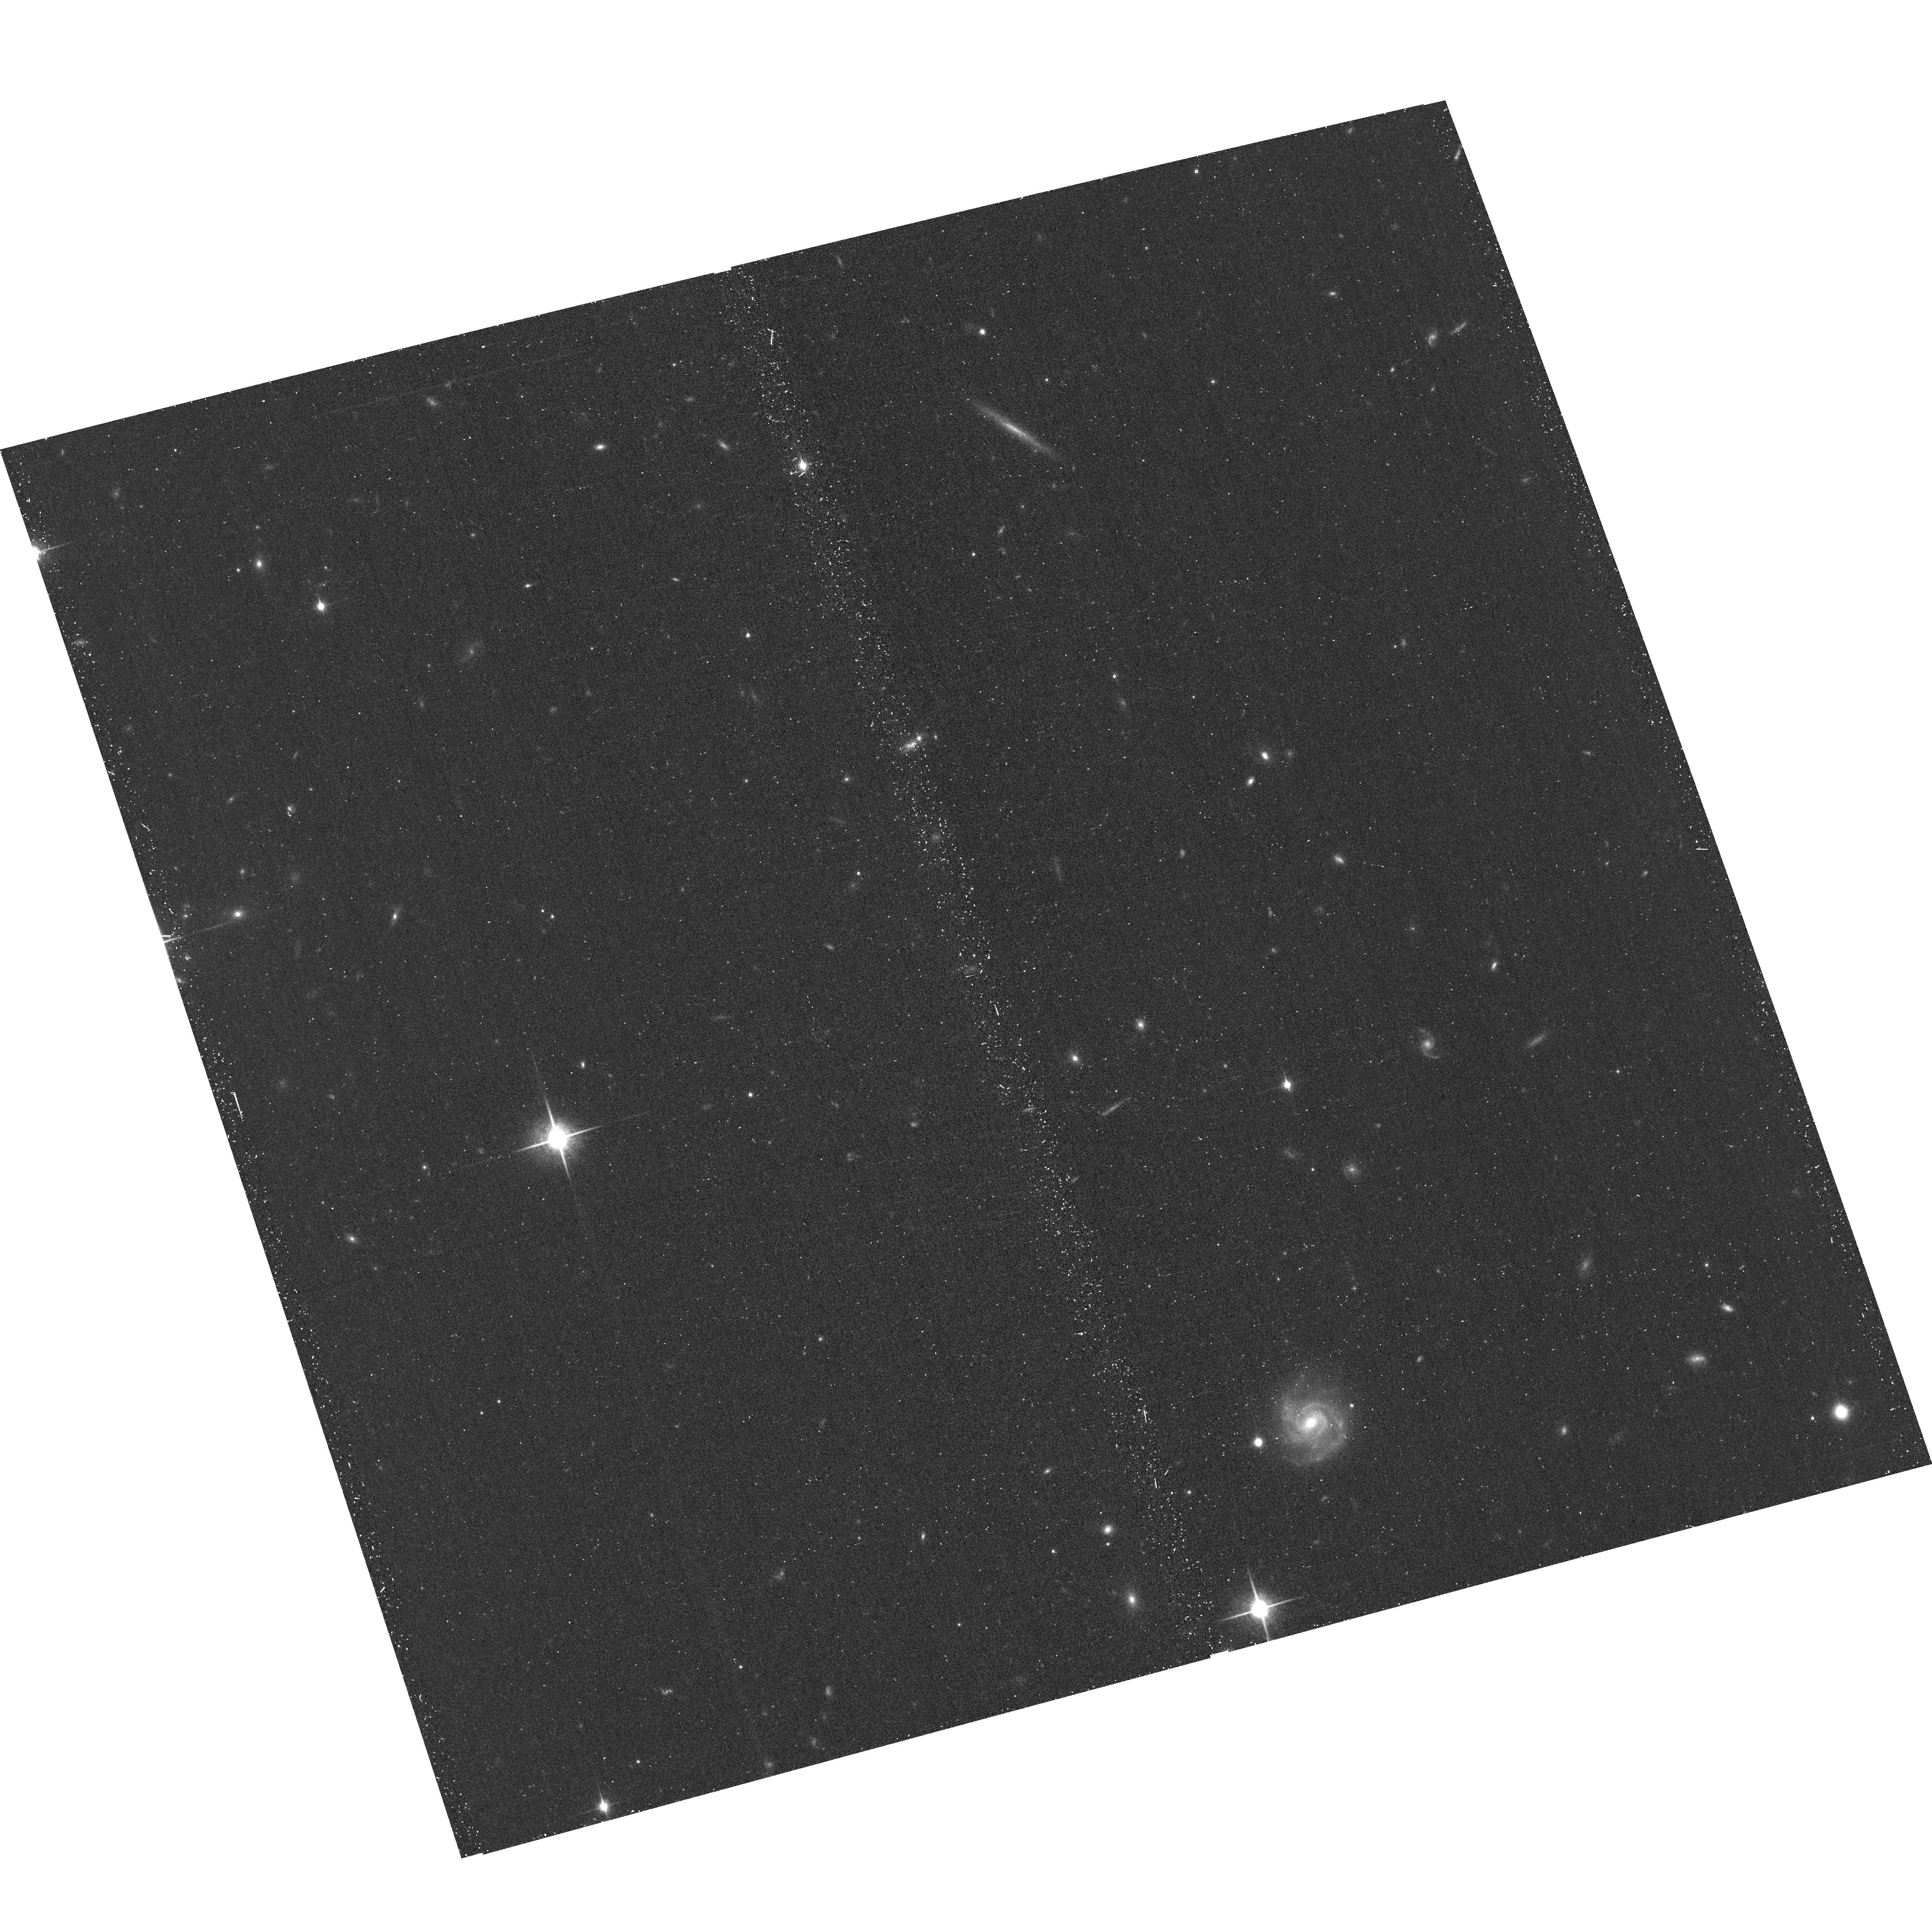
Target: UCD736
Instrument: ACS/WFC
Filter: F850LP
Exposure: 20 min
Observation ID: hst_16882_03_acs_wfc_f850lp_jes603

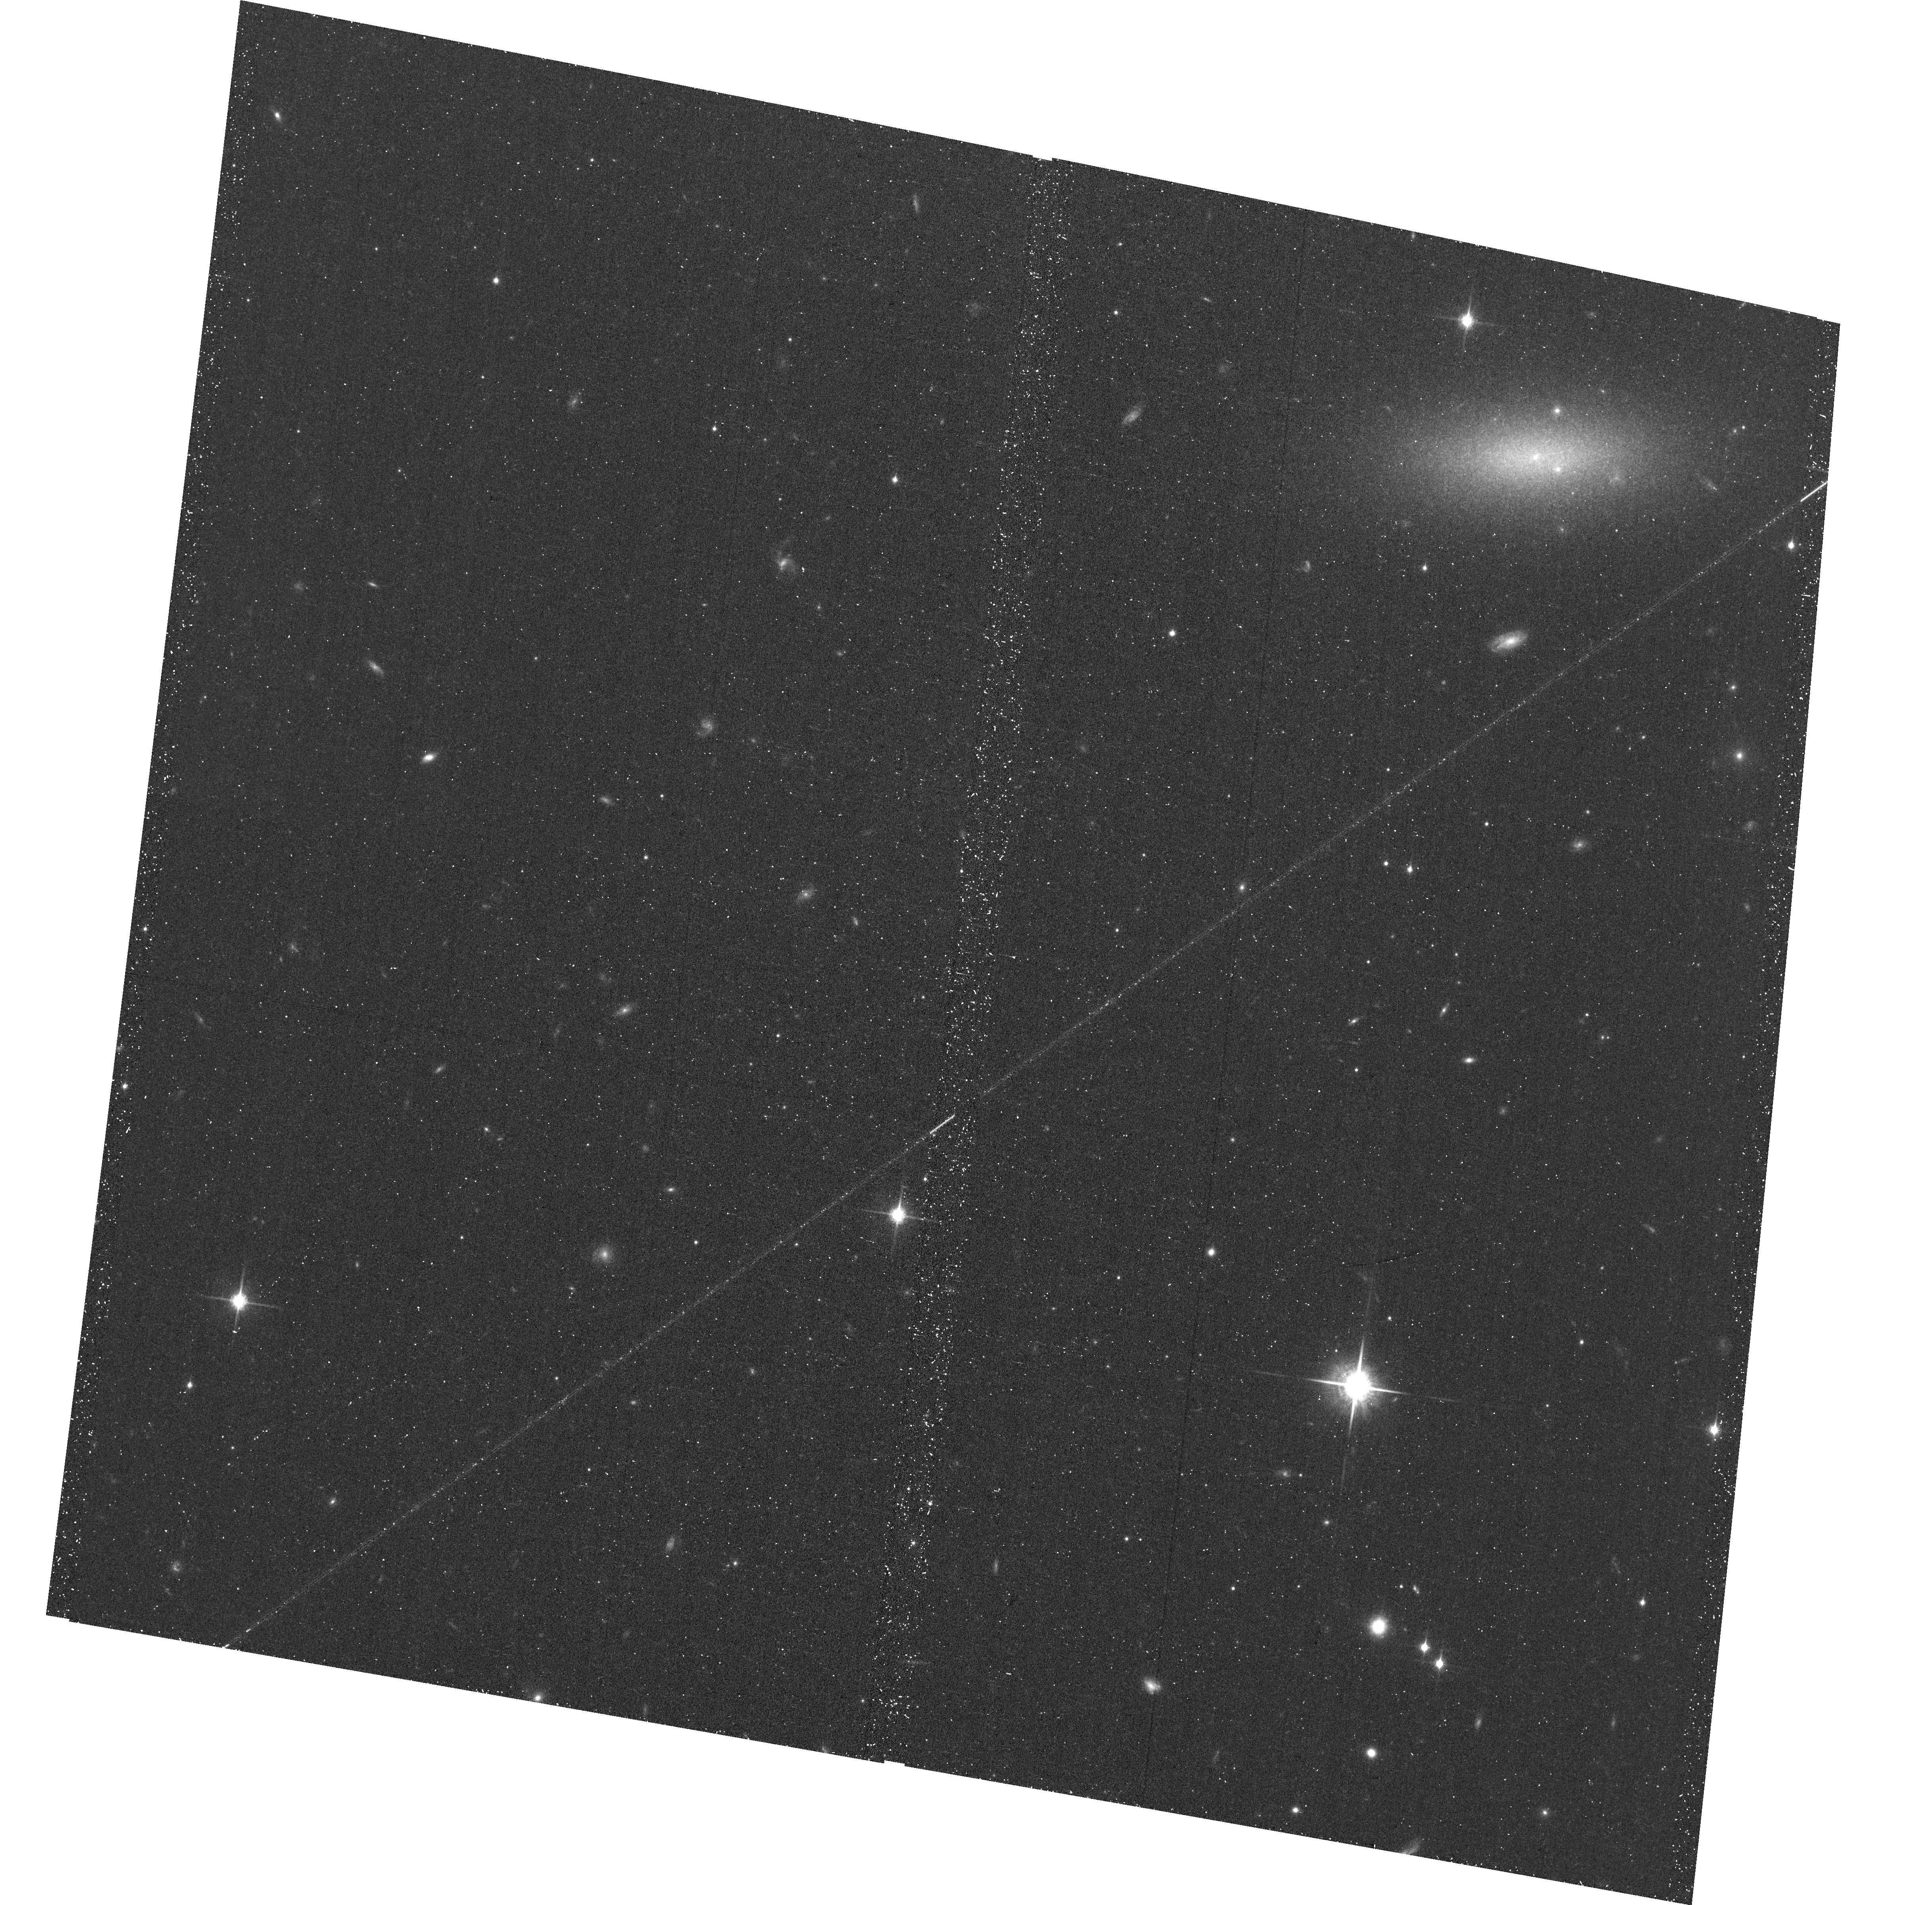
Target: UCD761-OFFSET
Instrument: ACS/WFC
Filter: F850LP
Exposure: 20 min
Observation ID: hst_16882_01_acs_wfc_f850lp_jes601

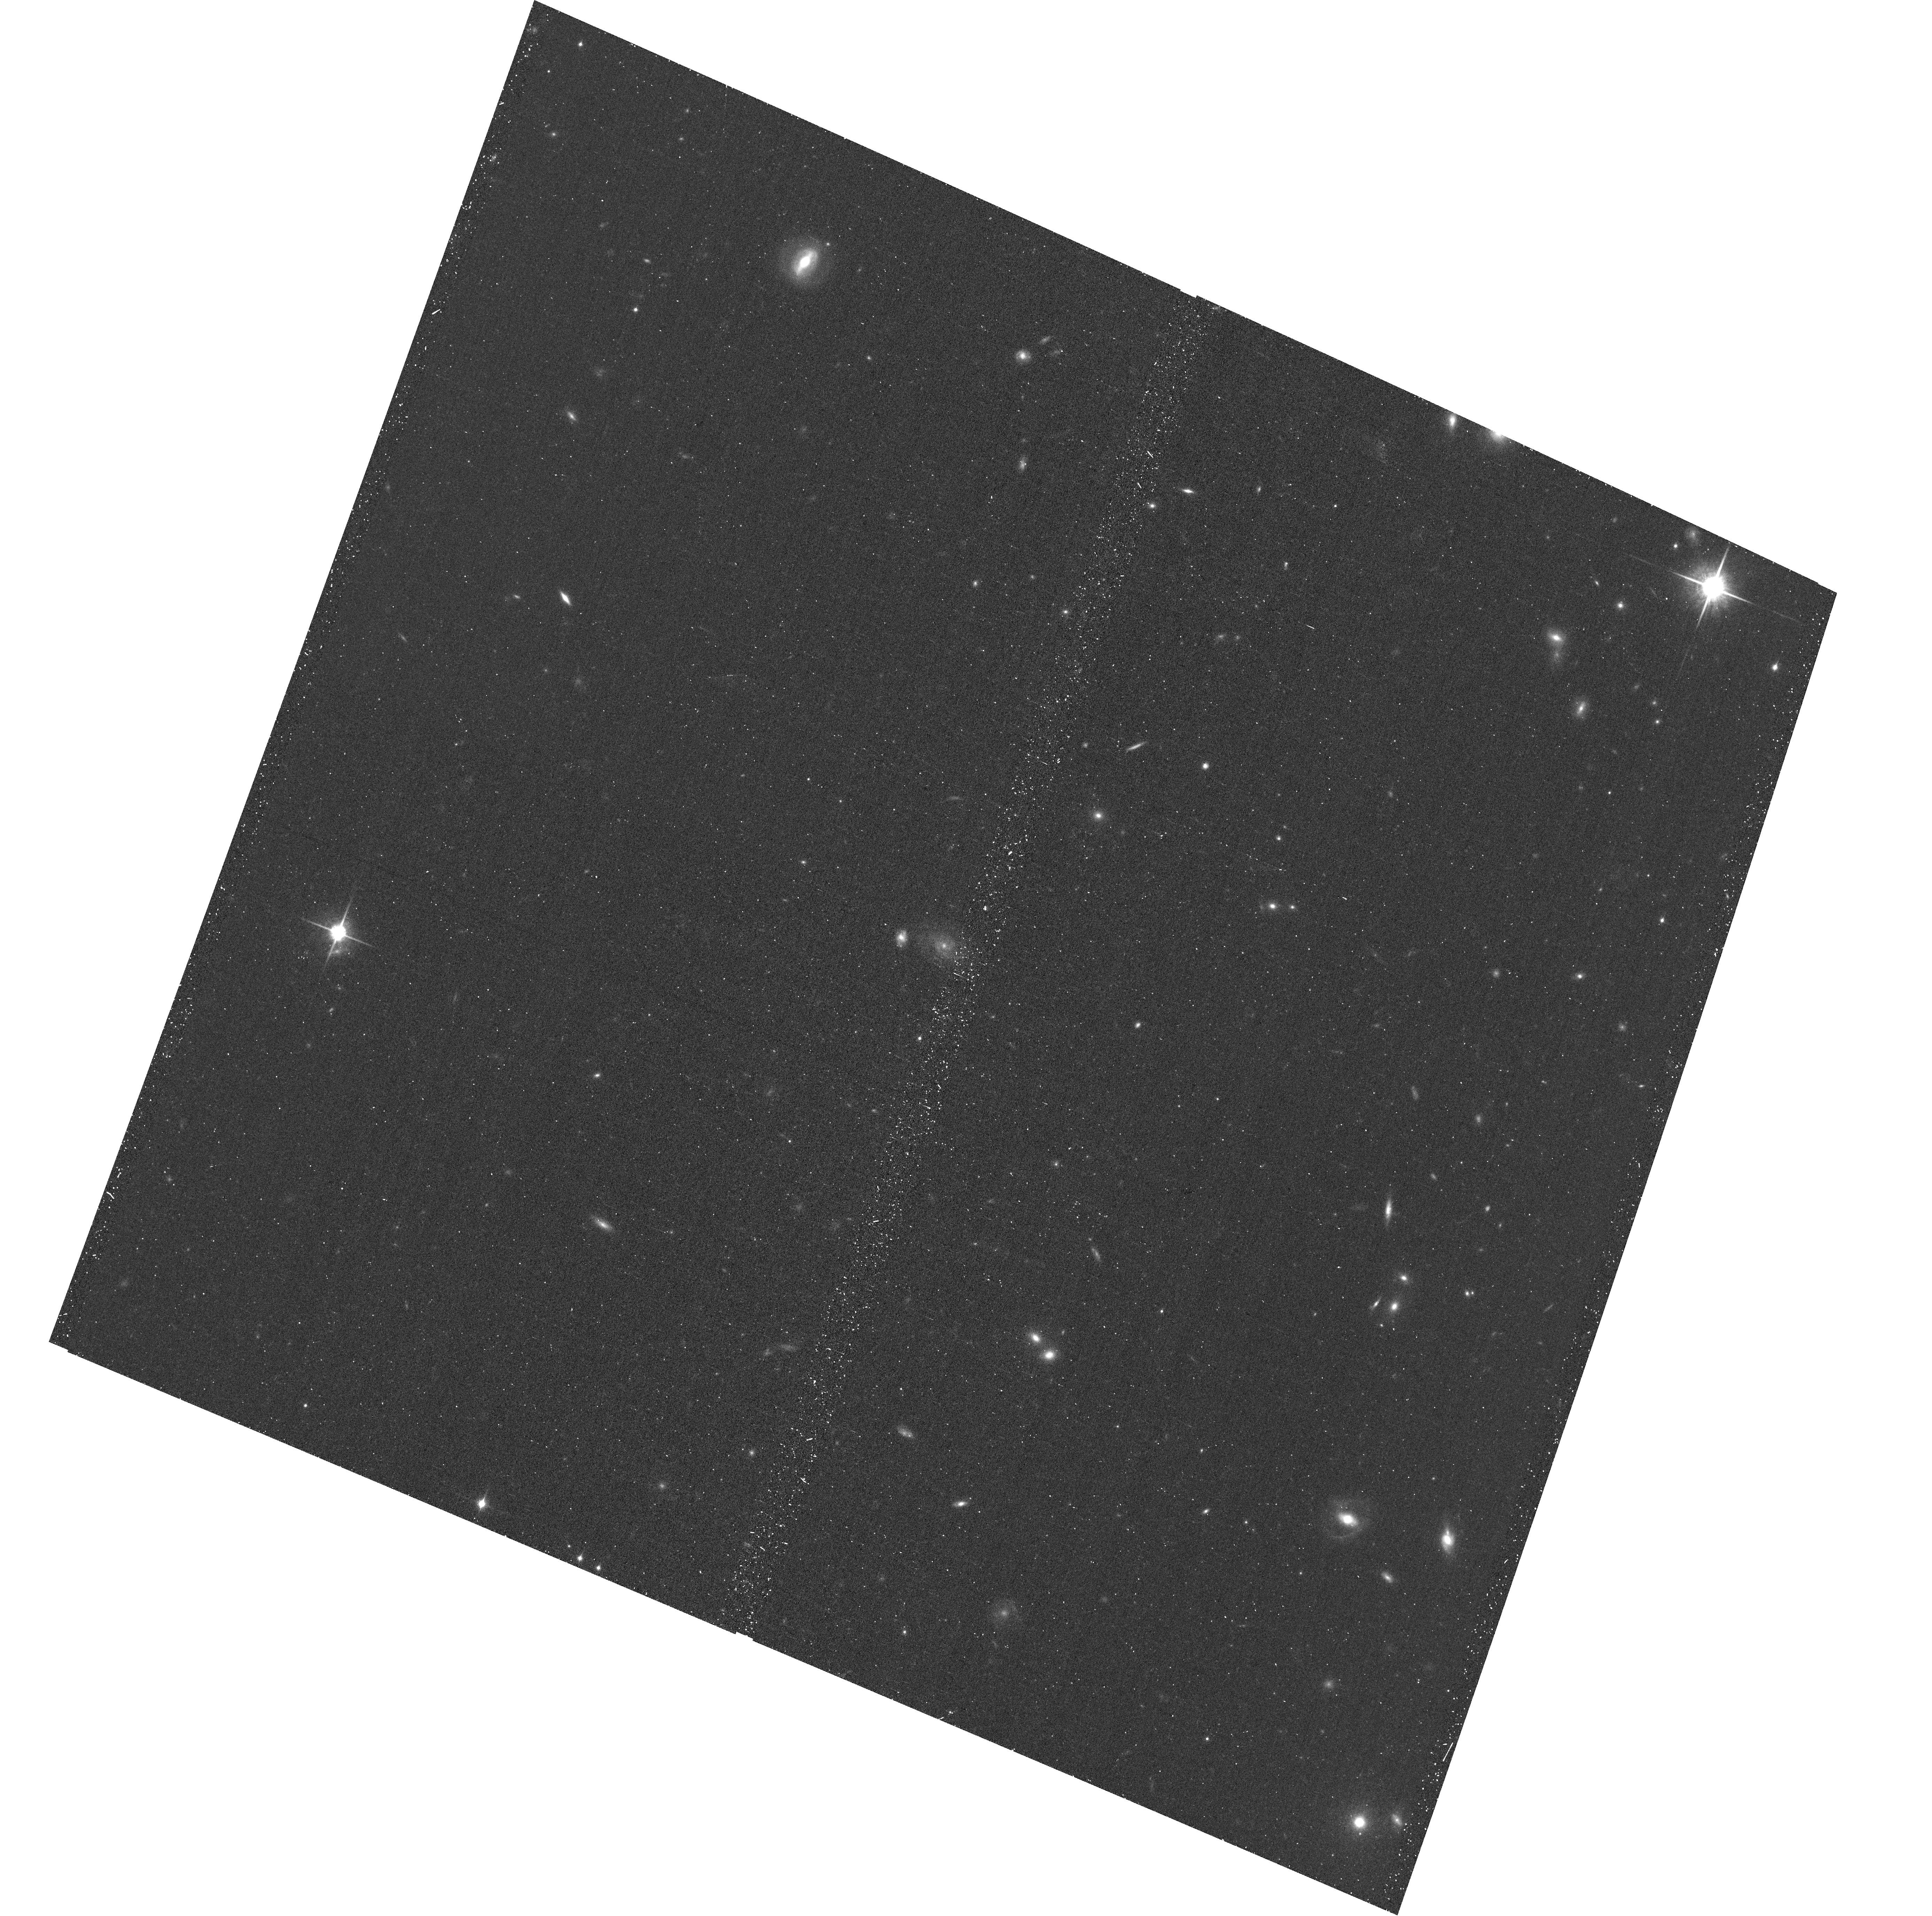
Target: UCDE374
Instrument: ACS/WFC
Filter: F850LP
Exposure: 20 min
Observation ID: hst_16882_05_acs_wfc_f850lp_jes605

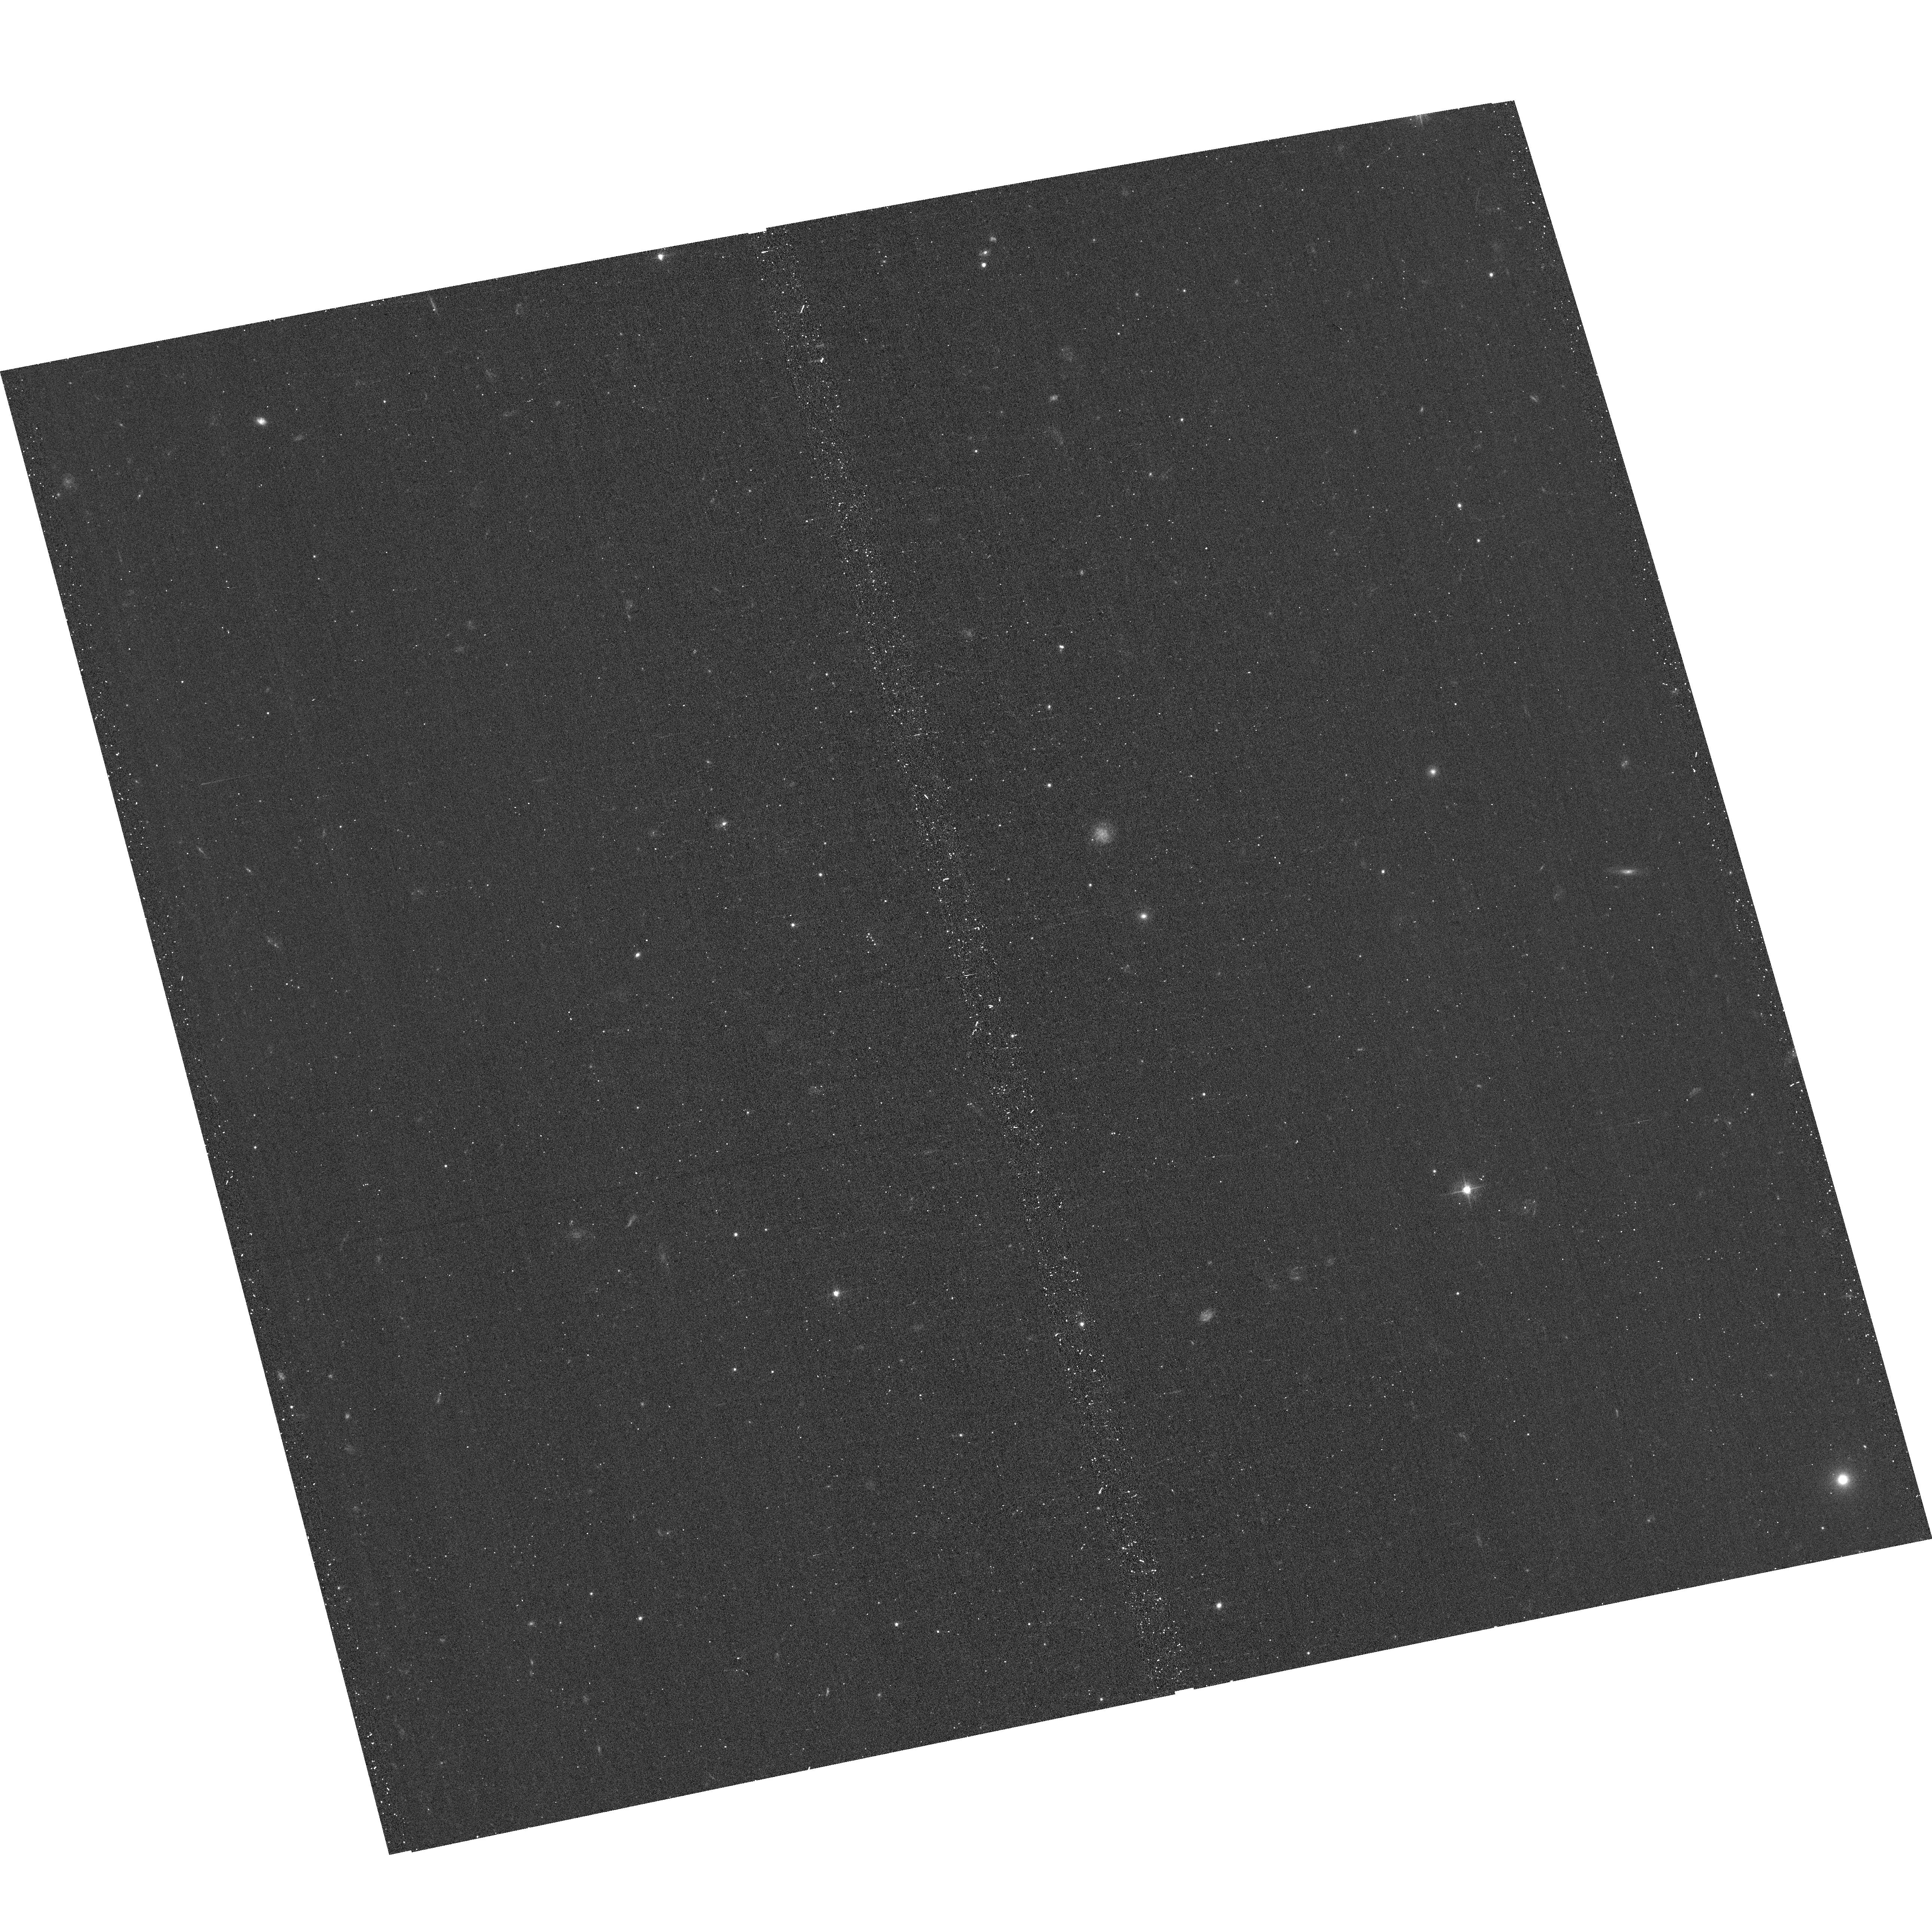
Target: UCDE372
Instrument: ACS/WFC
Filter: F475W
Exposure: 13 min
Observation ID: hst_16882_04_acs_wfc_f475w_jes604

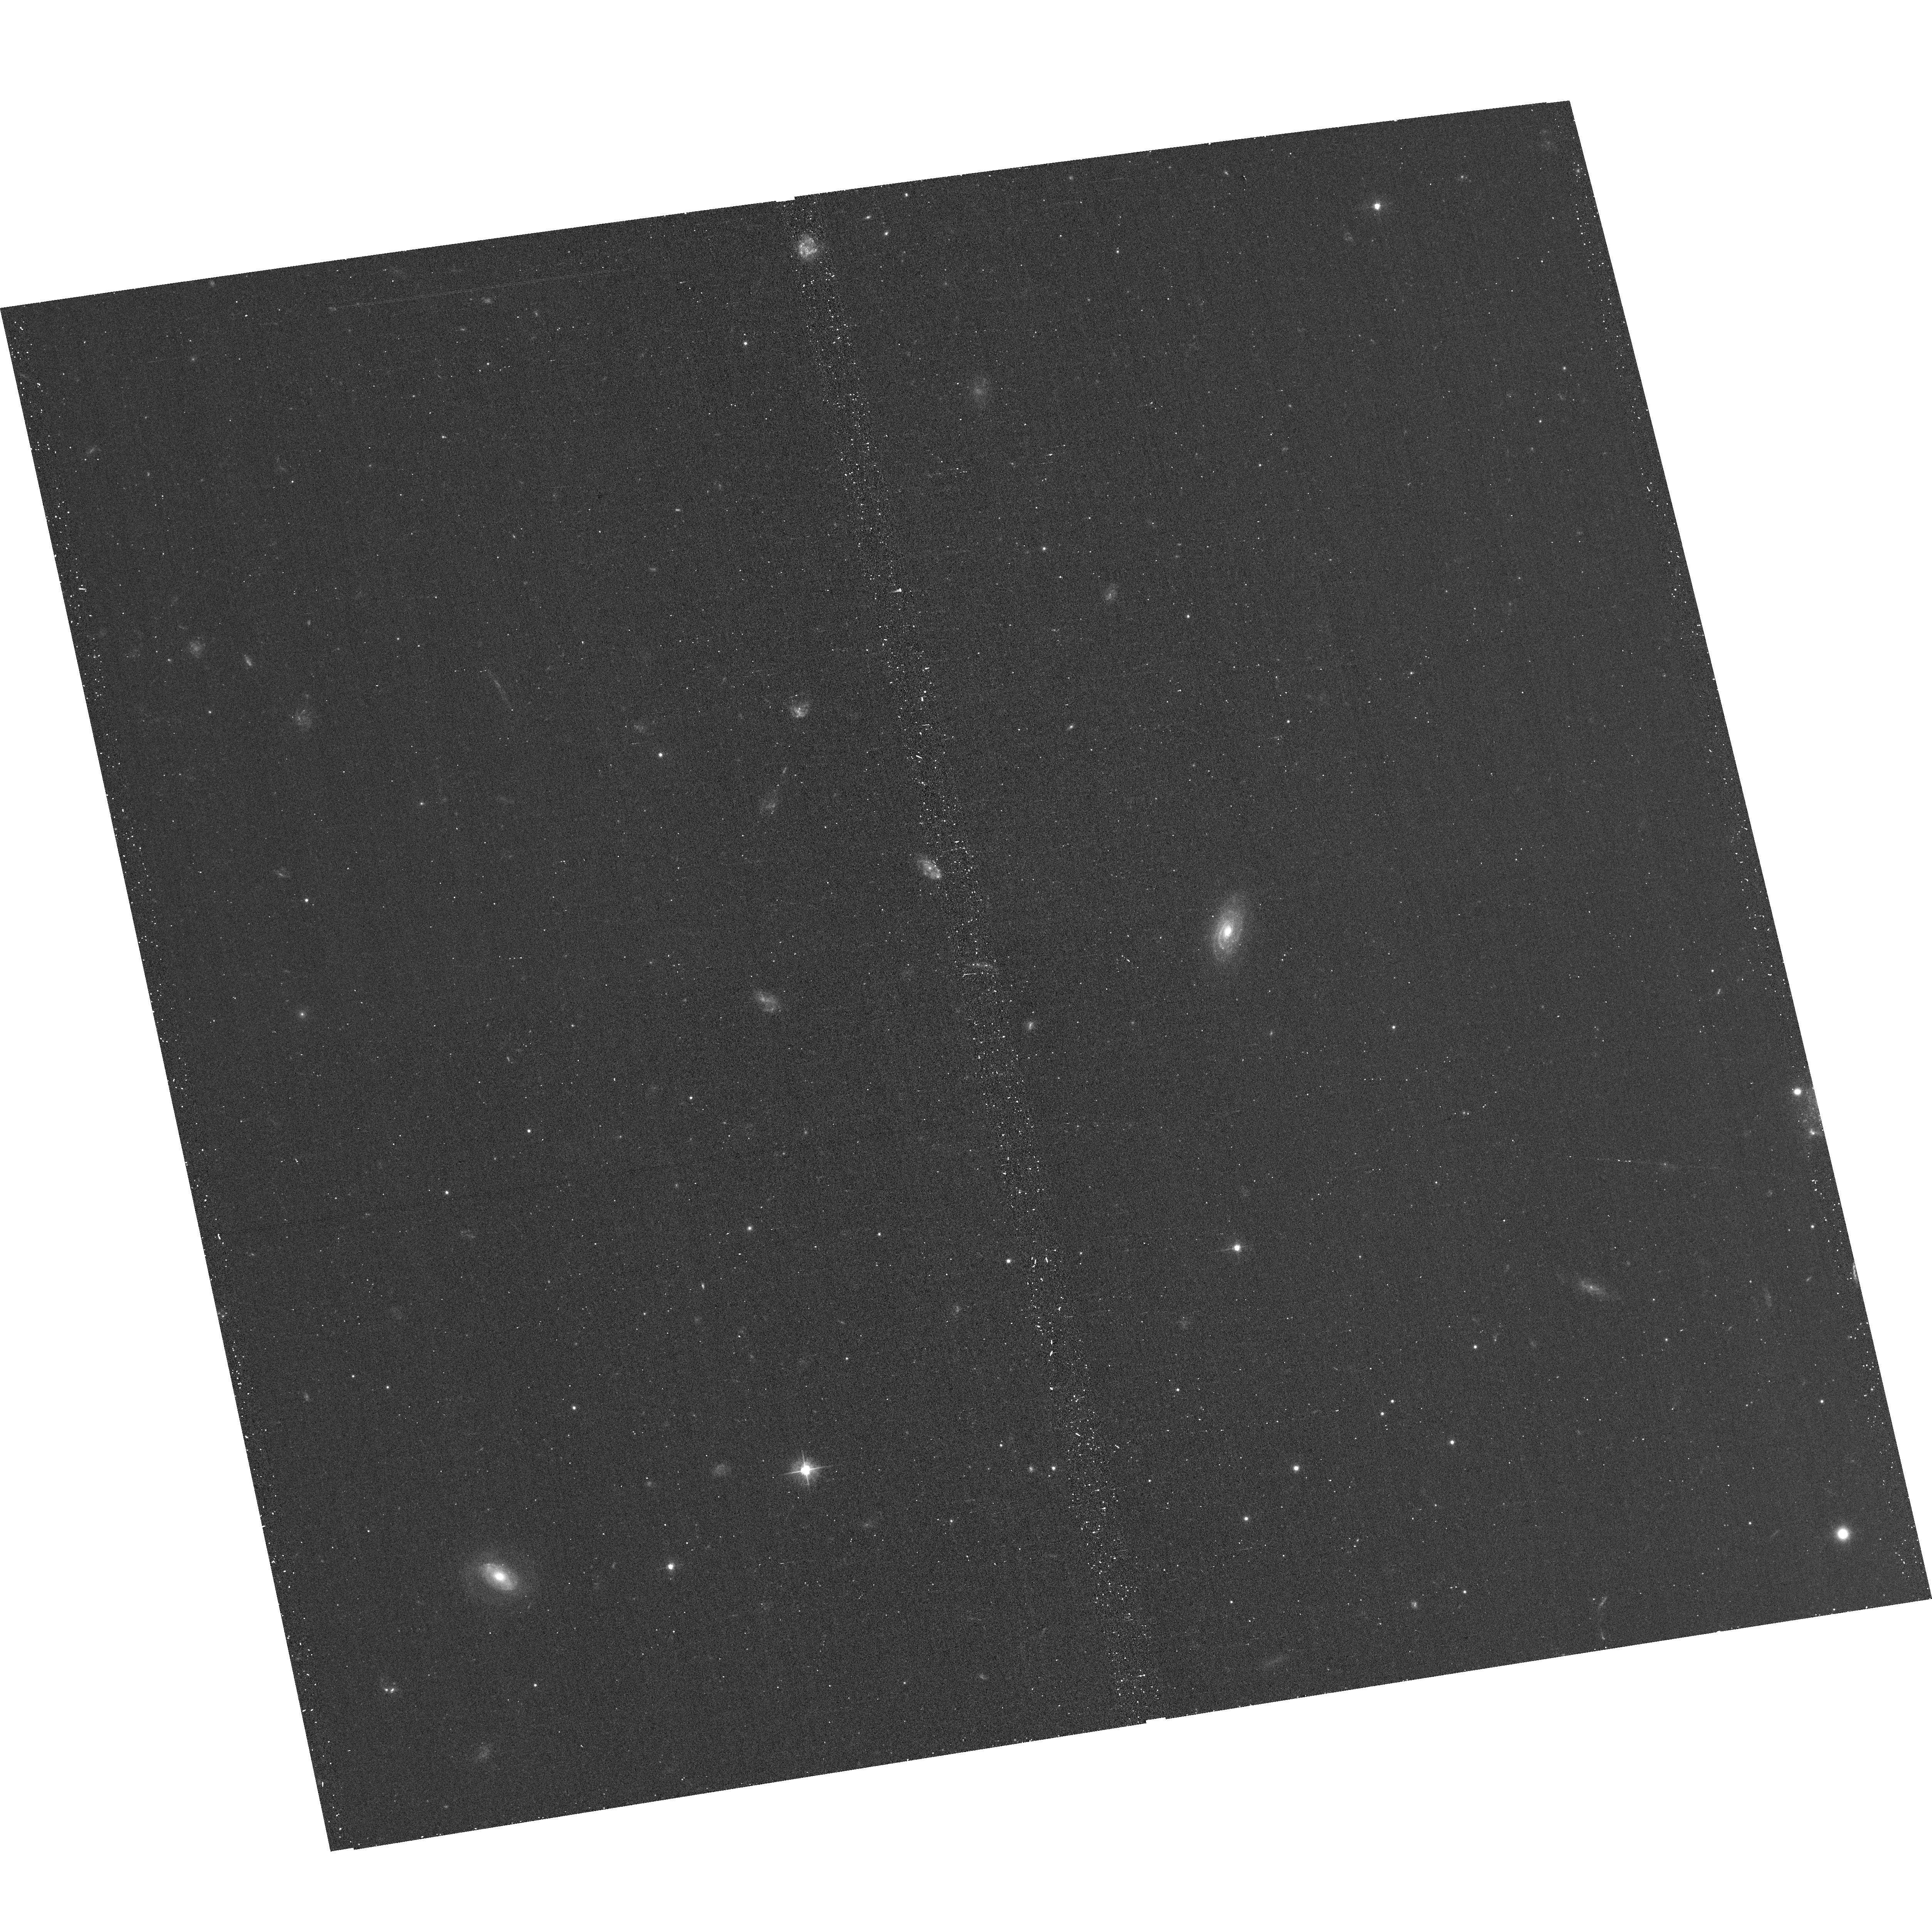
Target: UCD218
Instrument: ACS/WFC
Filter: F475W
Exposure: 13 min
Observation ID: hst_16882_02_acs_wfc_f475w_jes602

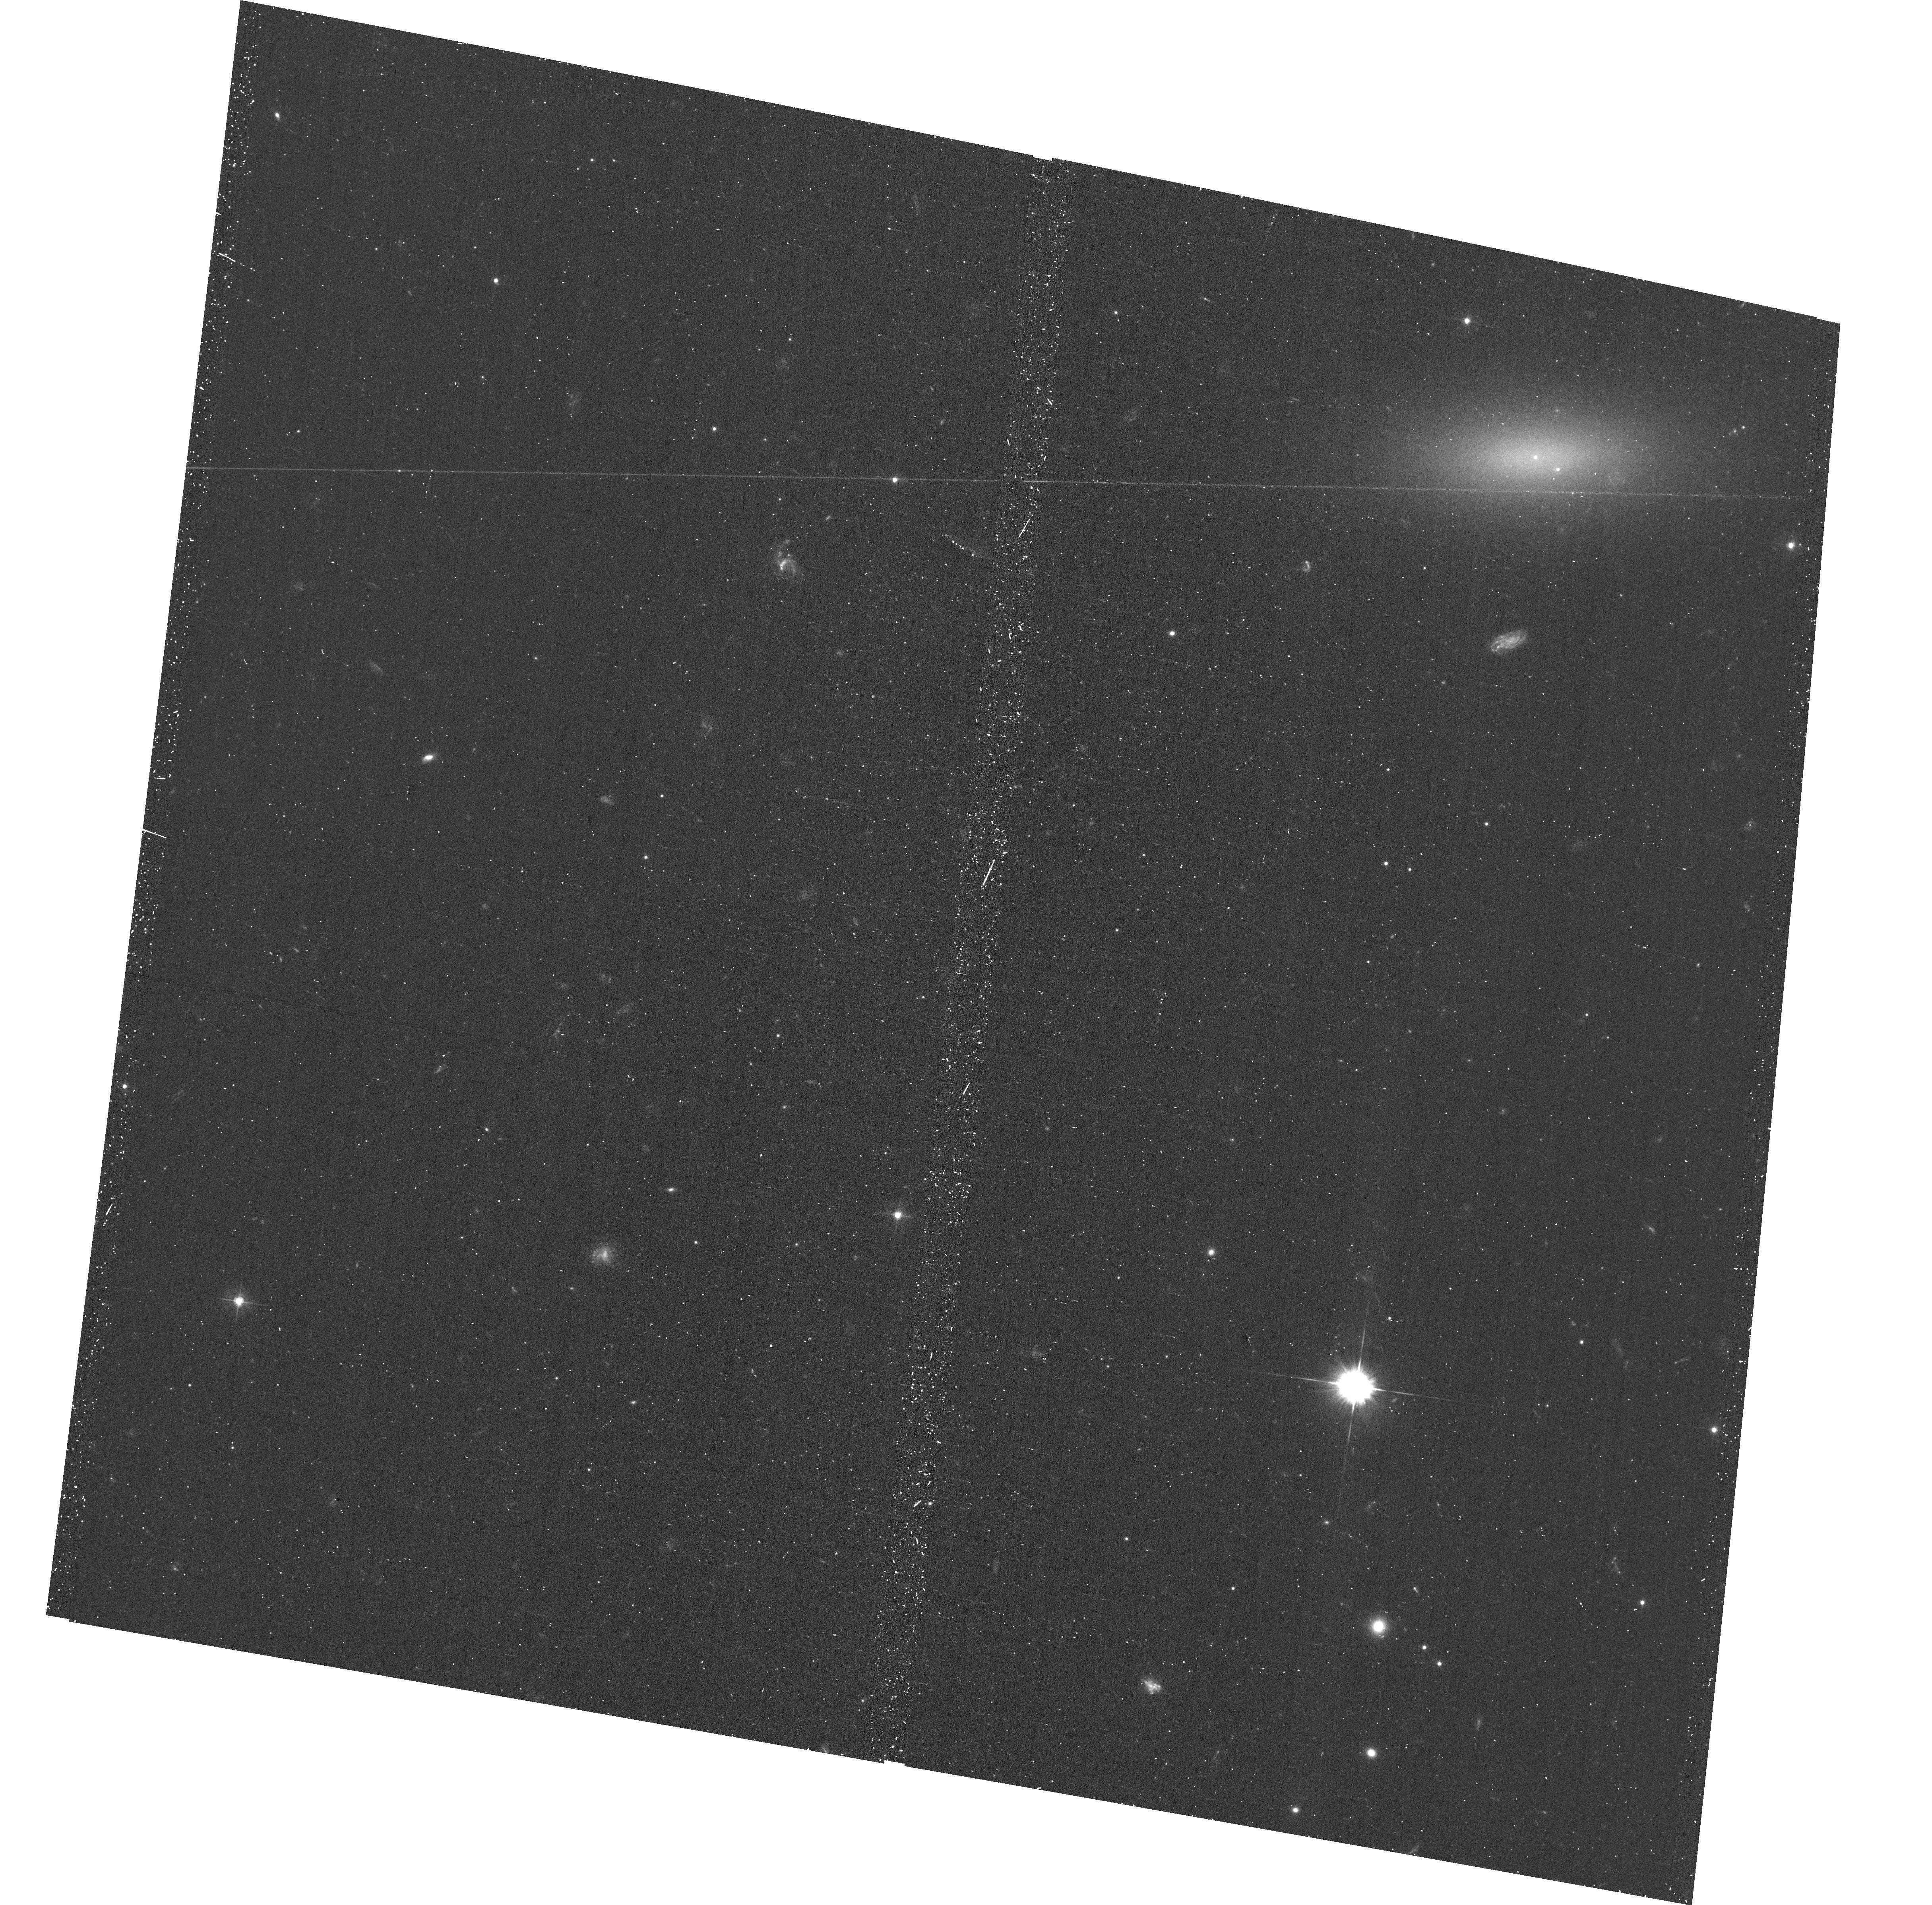
Target: UCD761-OFFSET
Instrument: ACS/WFC
Filter: F475W
Exposure: 13 min
Observation ID: hst_16882_01_acs_wfc_f475w_jes601

High-resolution ACS/WFC Imaging of Compact Stellar Systems in the Virgo Cluster in Support of JWST Cycle 1 Science (PI: Taylor, Matthew)

A rich system of thousands of compact stellar systems (CSSs) including globular clusters (GCs), nuclear star clusters (NSCs), ultra-compact dwarf galaxies (UCDs), and compact elliptical galaxies (cEs) permeate the nearby (16.7 Mpc) Virgo galaxy cluster. CSSs are very useful as they are observationally easily accessible, and effectively trace the descendants of former diffuse systems disrupted in violent galaxy cluster environment. CSSs have interconnected (often galactic) formation histories, and - in a growing number of examples - have recently been found to harbor super-massive black holes (SMBHs), confirming their utility in representing remnant nuclei of formerly more massive galaxies tidally stripped of their outer stellar sheaths. These discoveries imply that CSSs may represent a rich population of targets in which to search for so-called "intermediate"-mass BHs (IMBHs) - a class whose demographics are generally unknown. A systematic search for massive BHs in CSSs in a cluster environment has been prohibitively expensive using current ground- or space-based facilities; however, this opportunity has been opened up with the imminent launch of JWST, on which >40 hours were awarded in Cycle 1 to conduct such a search. Here we propose preparatory HST+ACS/WFC3 observations to obtain high-resolution imaging for a small number of the planned JWST targets for which archival HST imaging is not available. These images will be crucial in maximizing the scientific value of the upcoming JWST observations by enabling the construction of 3D de-projected CSS luminosity profiles, a necessary component for stellar dynamical modeling and meaningfully constraining central BH properties.